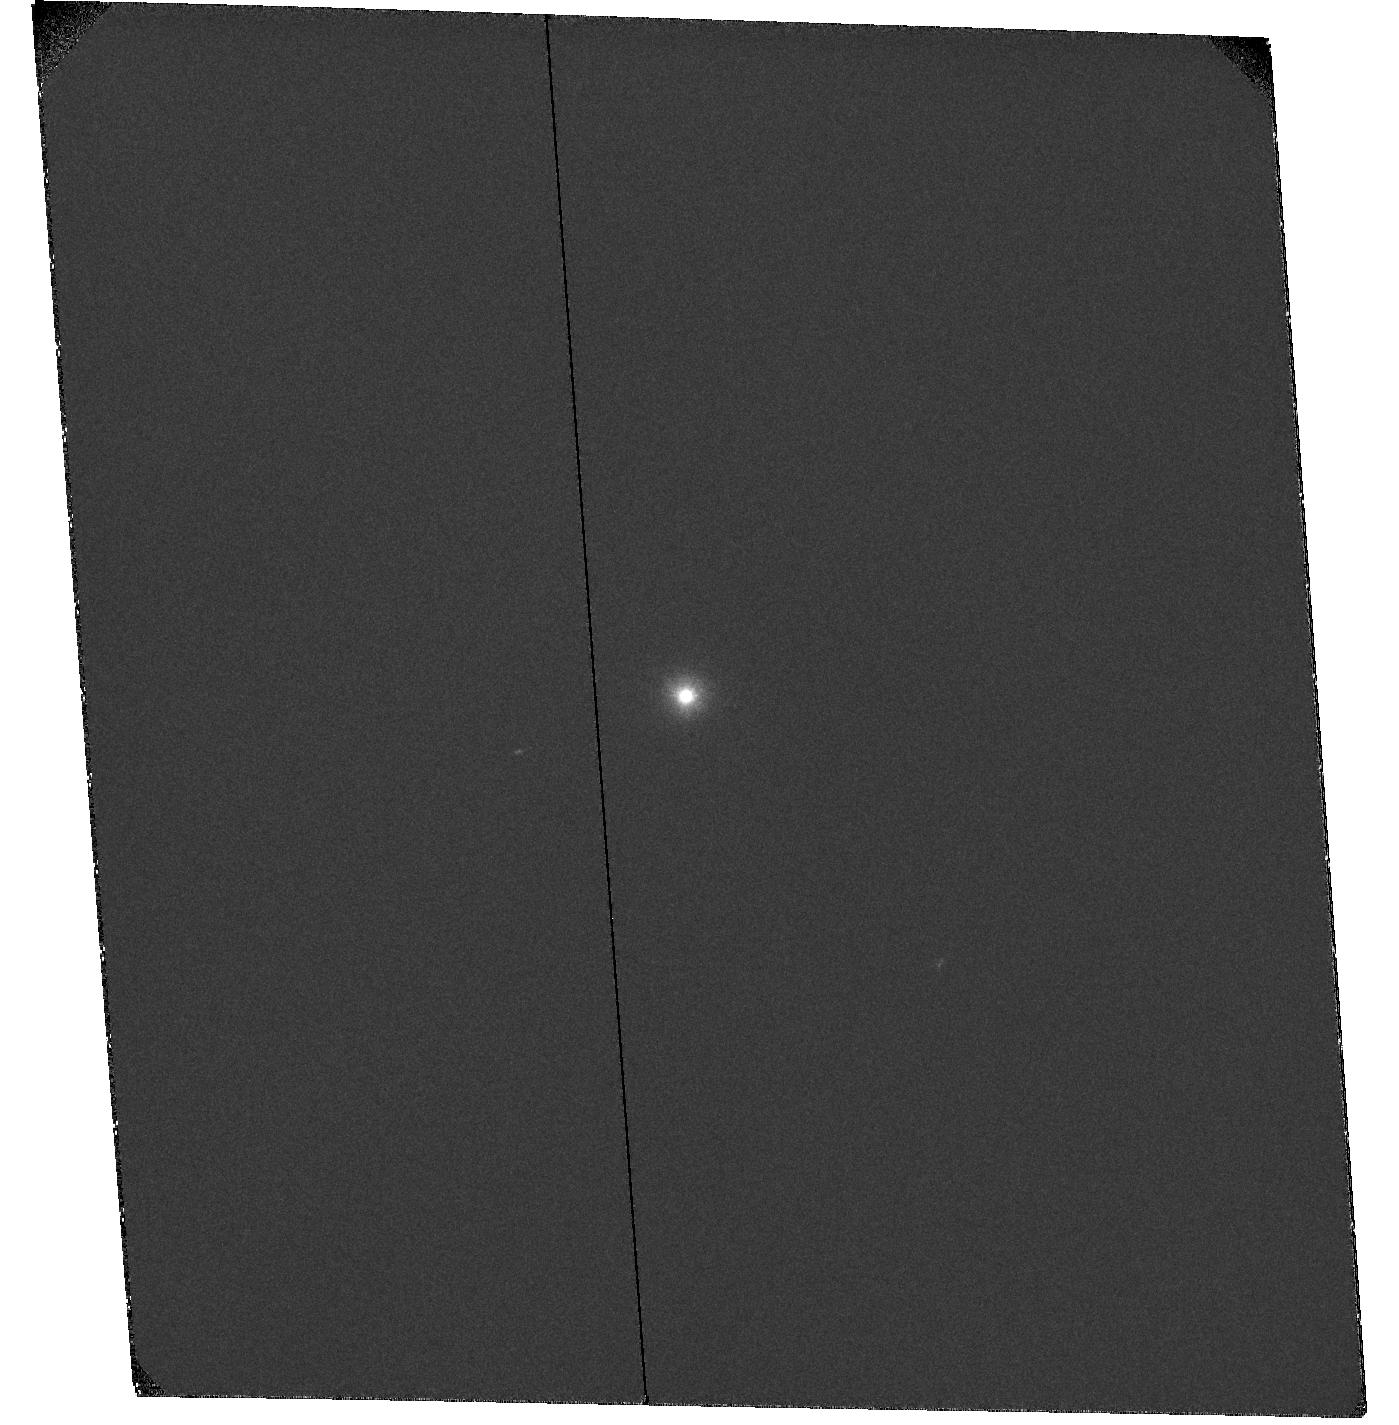
Target: HD-169142
Instrument: ACS/SBC
Filter: F122M
Exposure: 32 min
Observation ID: hst_10764_02_acs_sbc_f122m_j9jd02

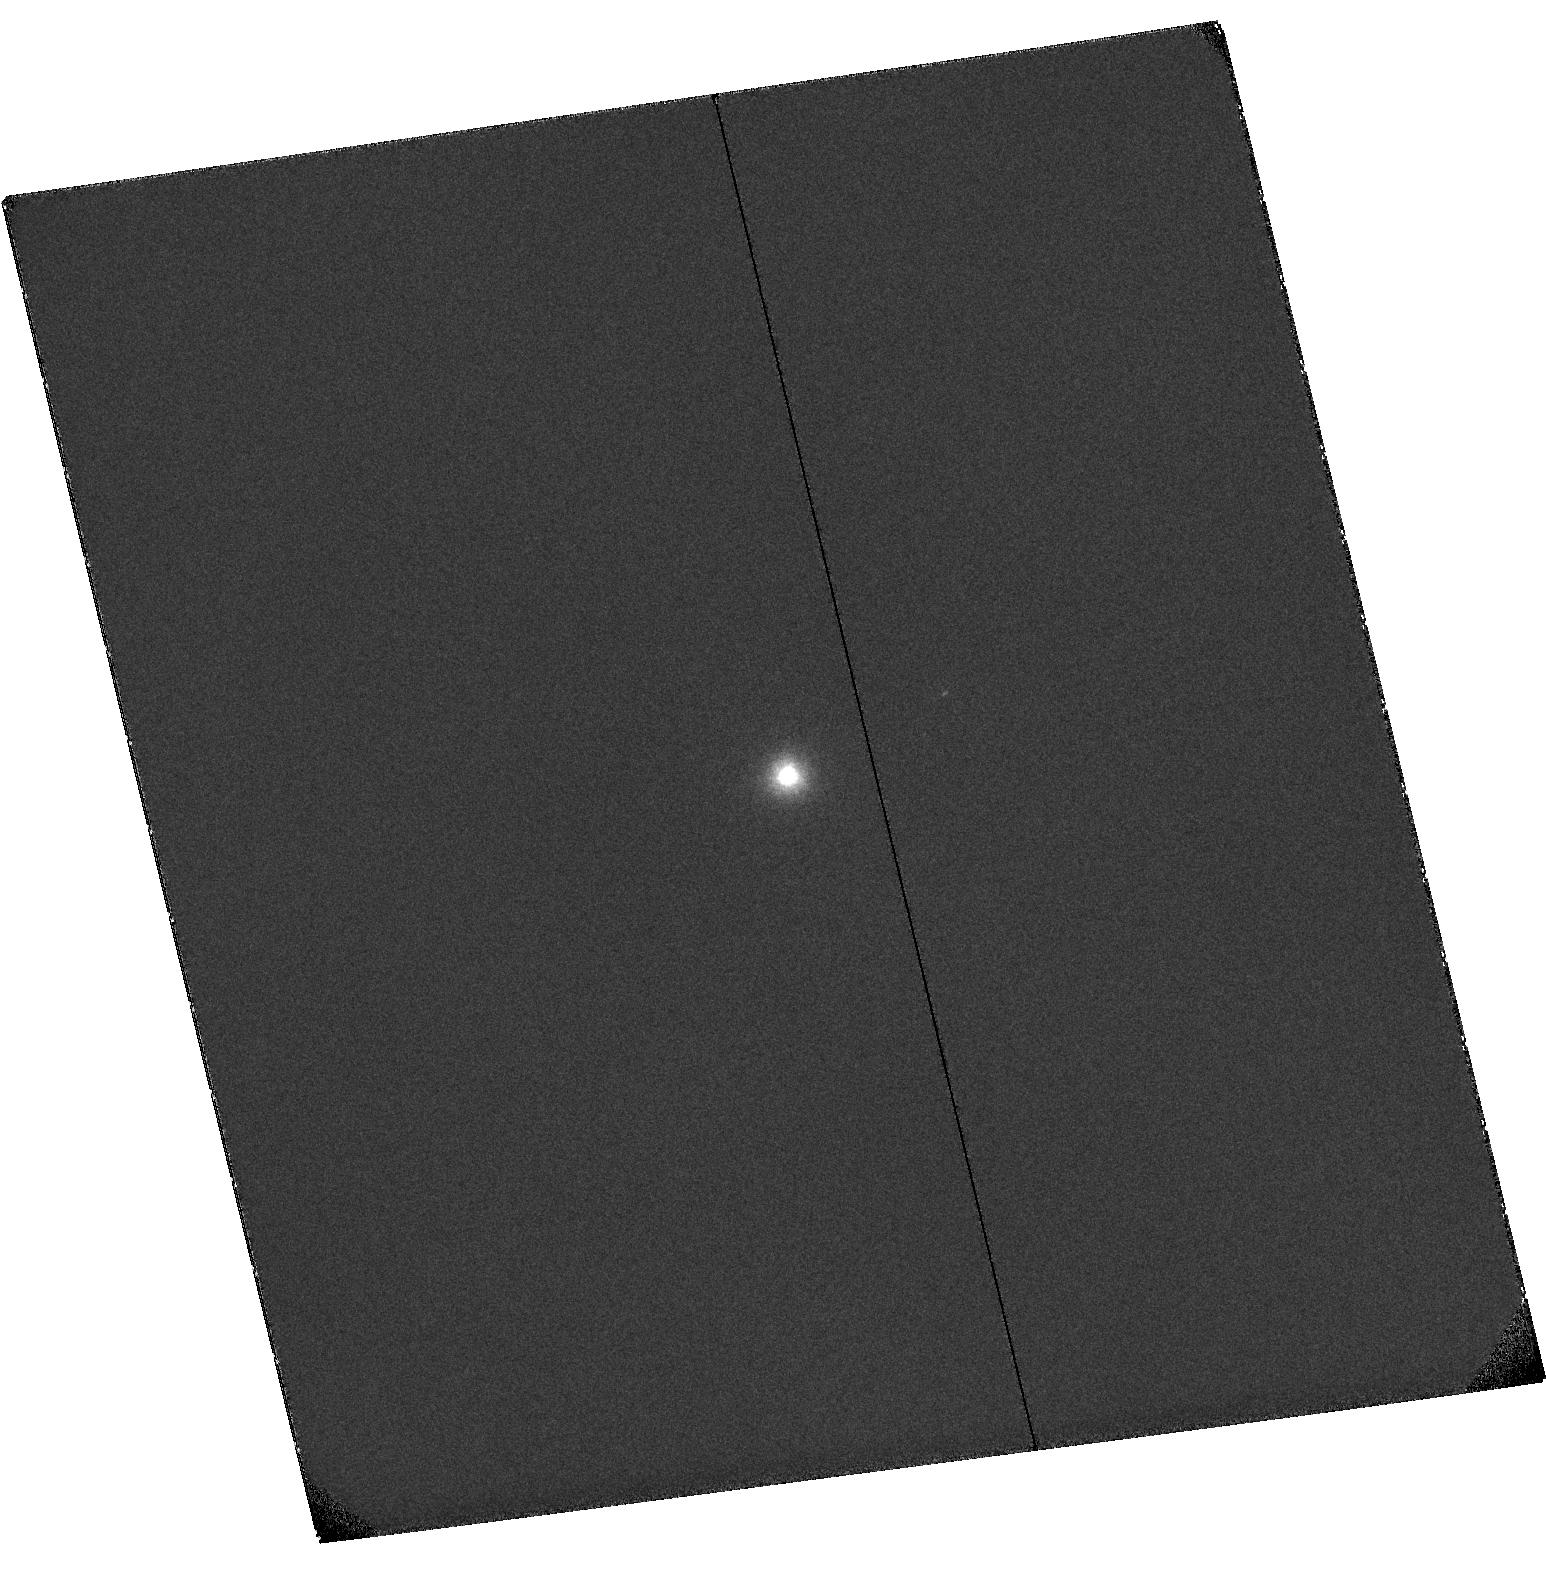
Target: HD-100453
Instrument: ACS/SBC
Filter: F122M
Exposure: 35 min
Observation ID: hst_10764_01_acs_sbc_f122m_j9jd01

X-Ray Activity and Winds in Young A Stars at the Epoch of Disk Clearing (PI: Grady, Carol A.)

Herbig Ae stars which are still accreting material from their protoplanetary disks show a gradual evolution in X-ray luminosity and hardness ratio. They resemble T Tauri stars in driving microjets which can be imagaged in Lyman alpha. Older A stars with more centrally cleared debris disks, like beta Pictoris, are not X-ray sources, but still have some stellar activity and can drive coronal winds. We wish to test the hypothesis that the change in the level of stellar activity and hardness of stellar activity signatues are linked to changes in the magnetic field strength and wind geometry. We are requesting 20 ksec of Chandra and 2 orbits of HST time to observe two late-A Herbig Ae stars which appear to be transitional between the accreting objects and the debris disks.